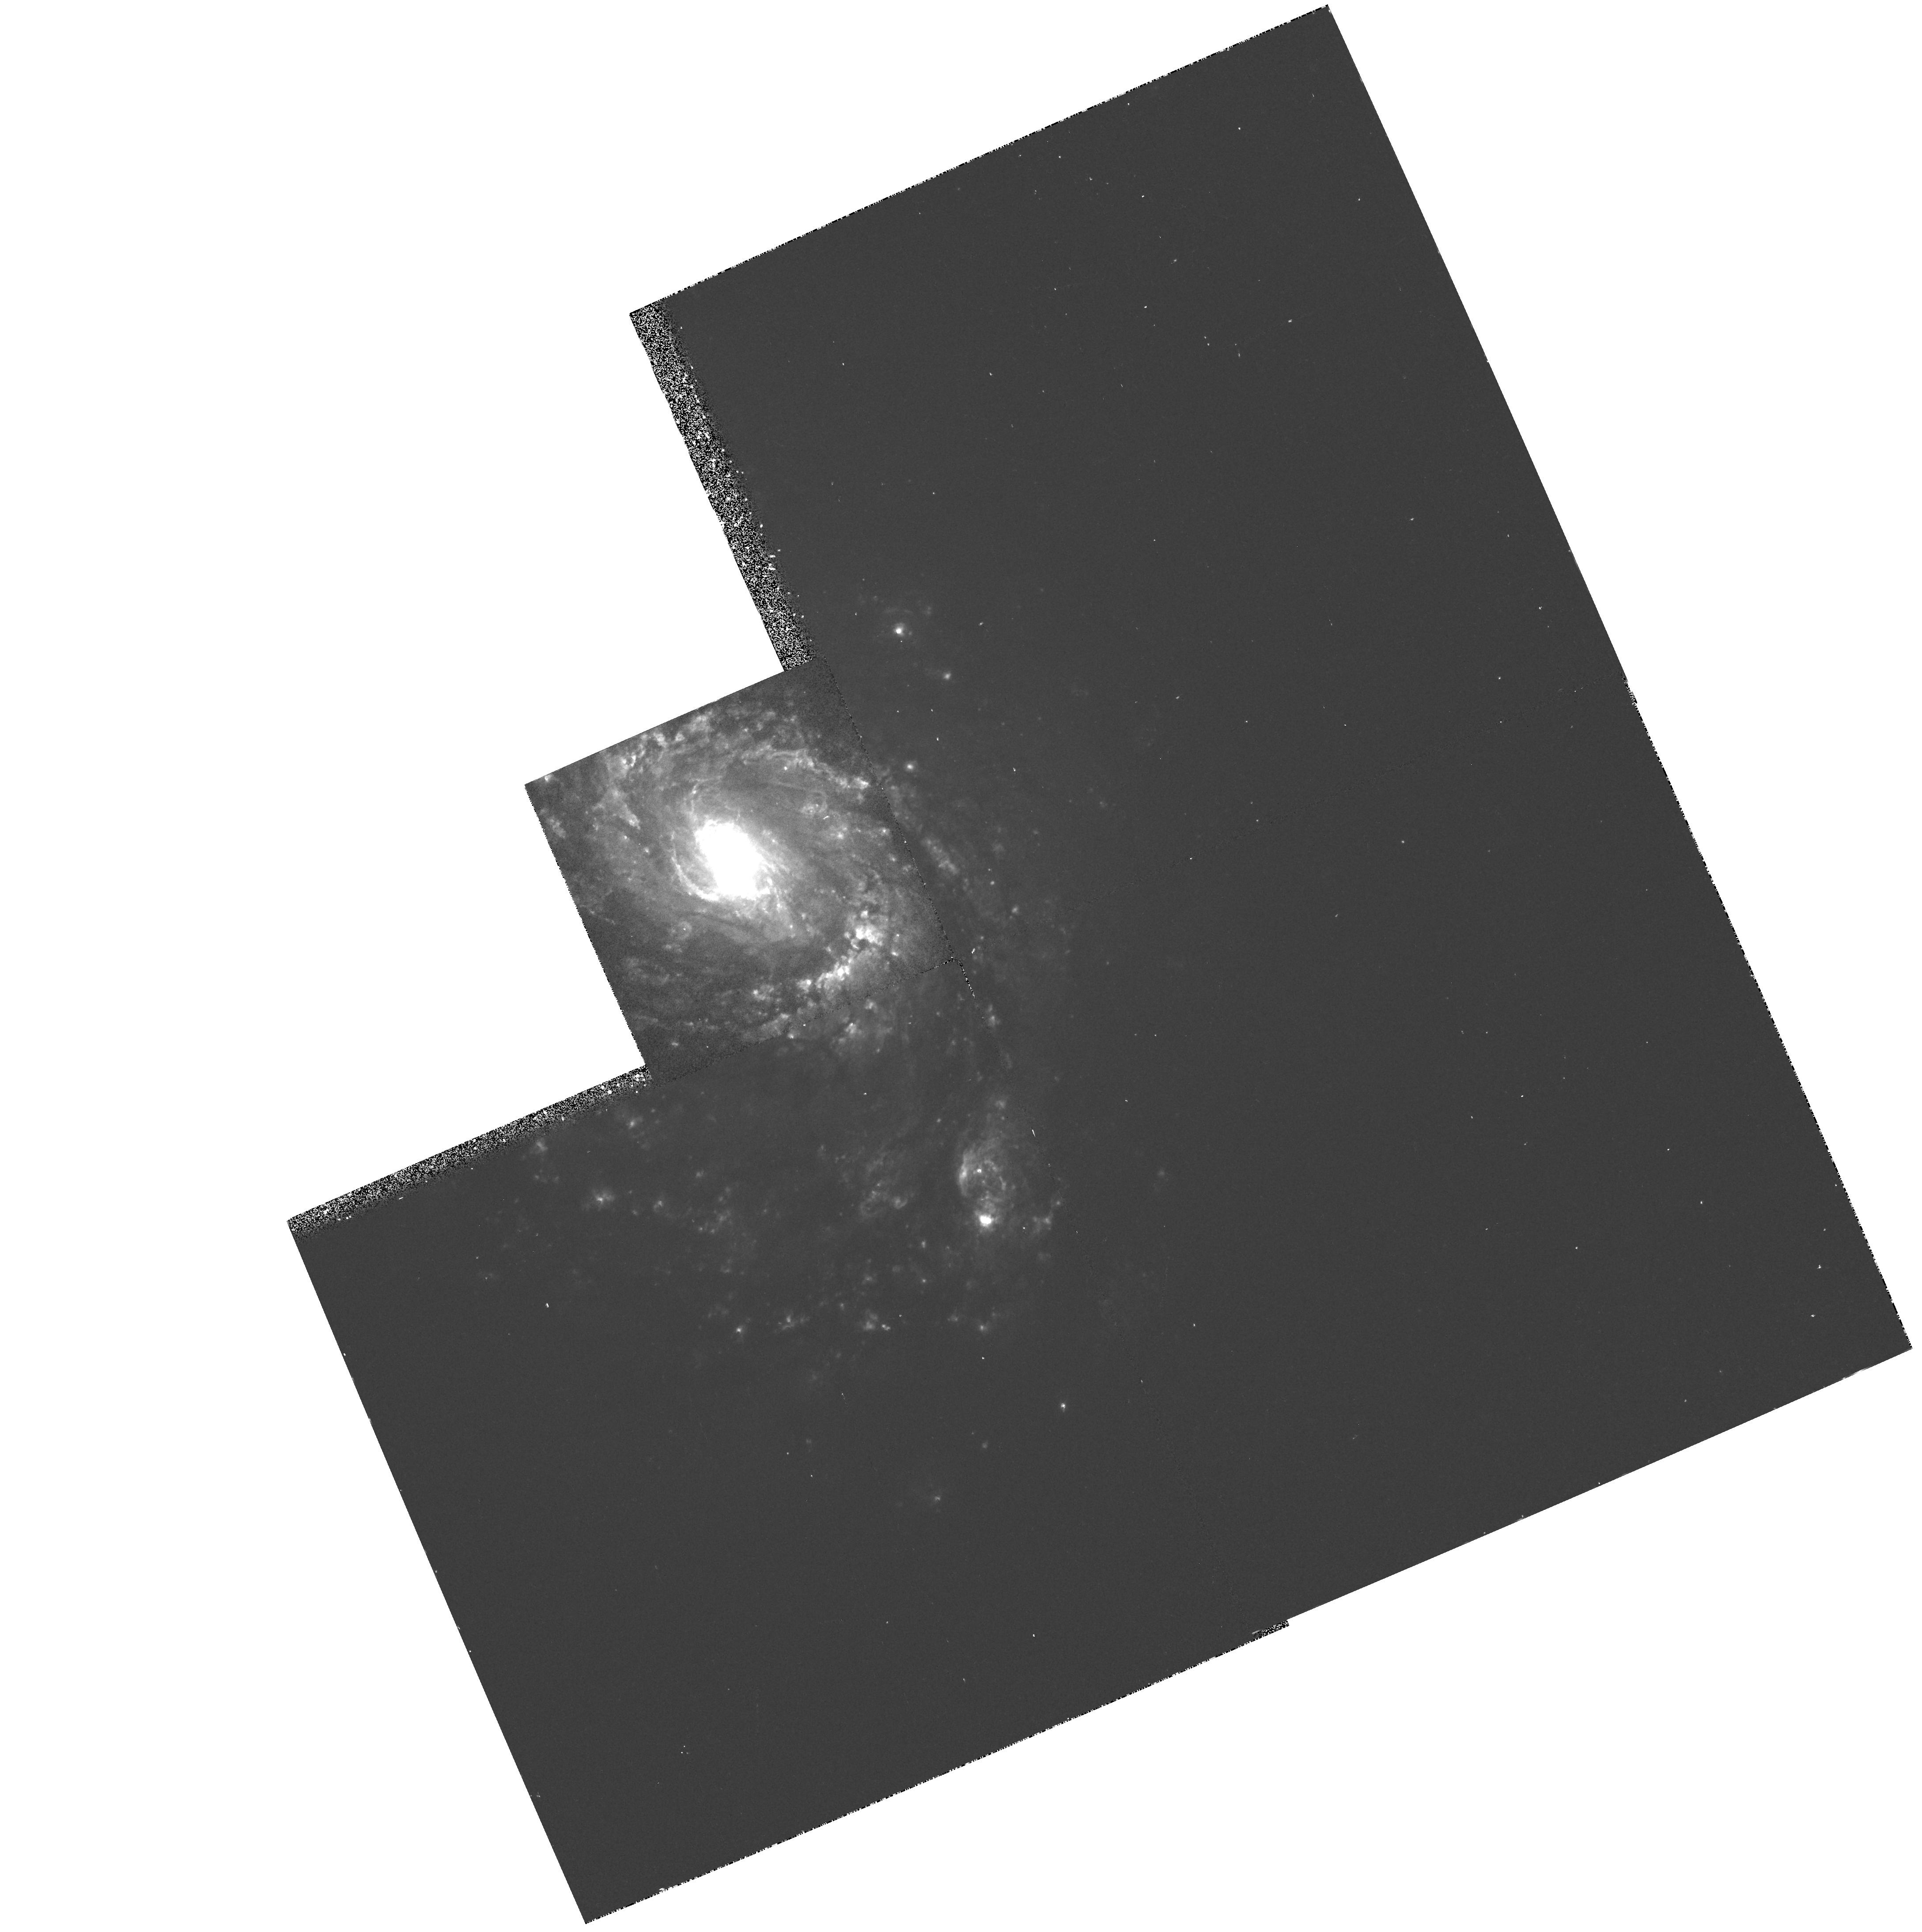
Target: NGC1068
Instrument: WFPC2/PC
Filter: F658N
Exposure: 15 min
Observation ID: hst_5754_01_wfpc2_pc_f658n_u2m301

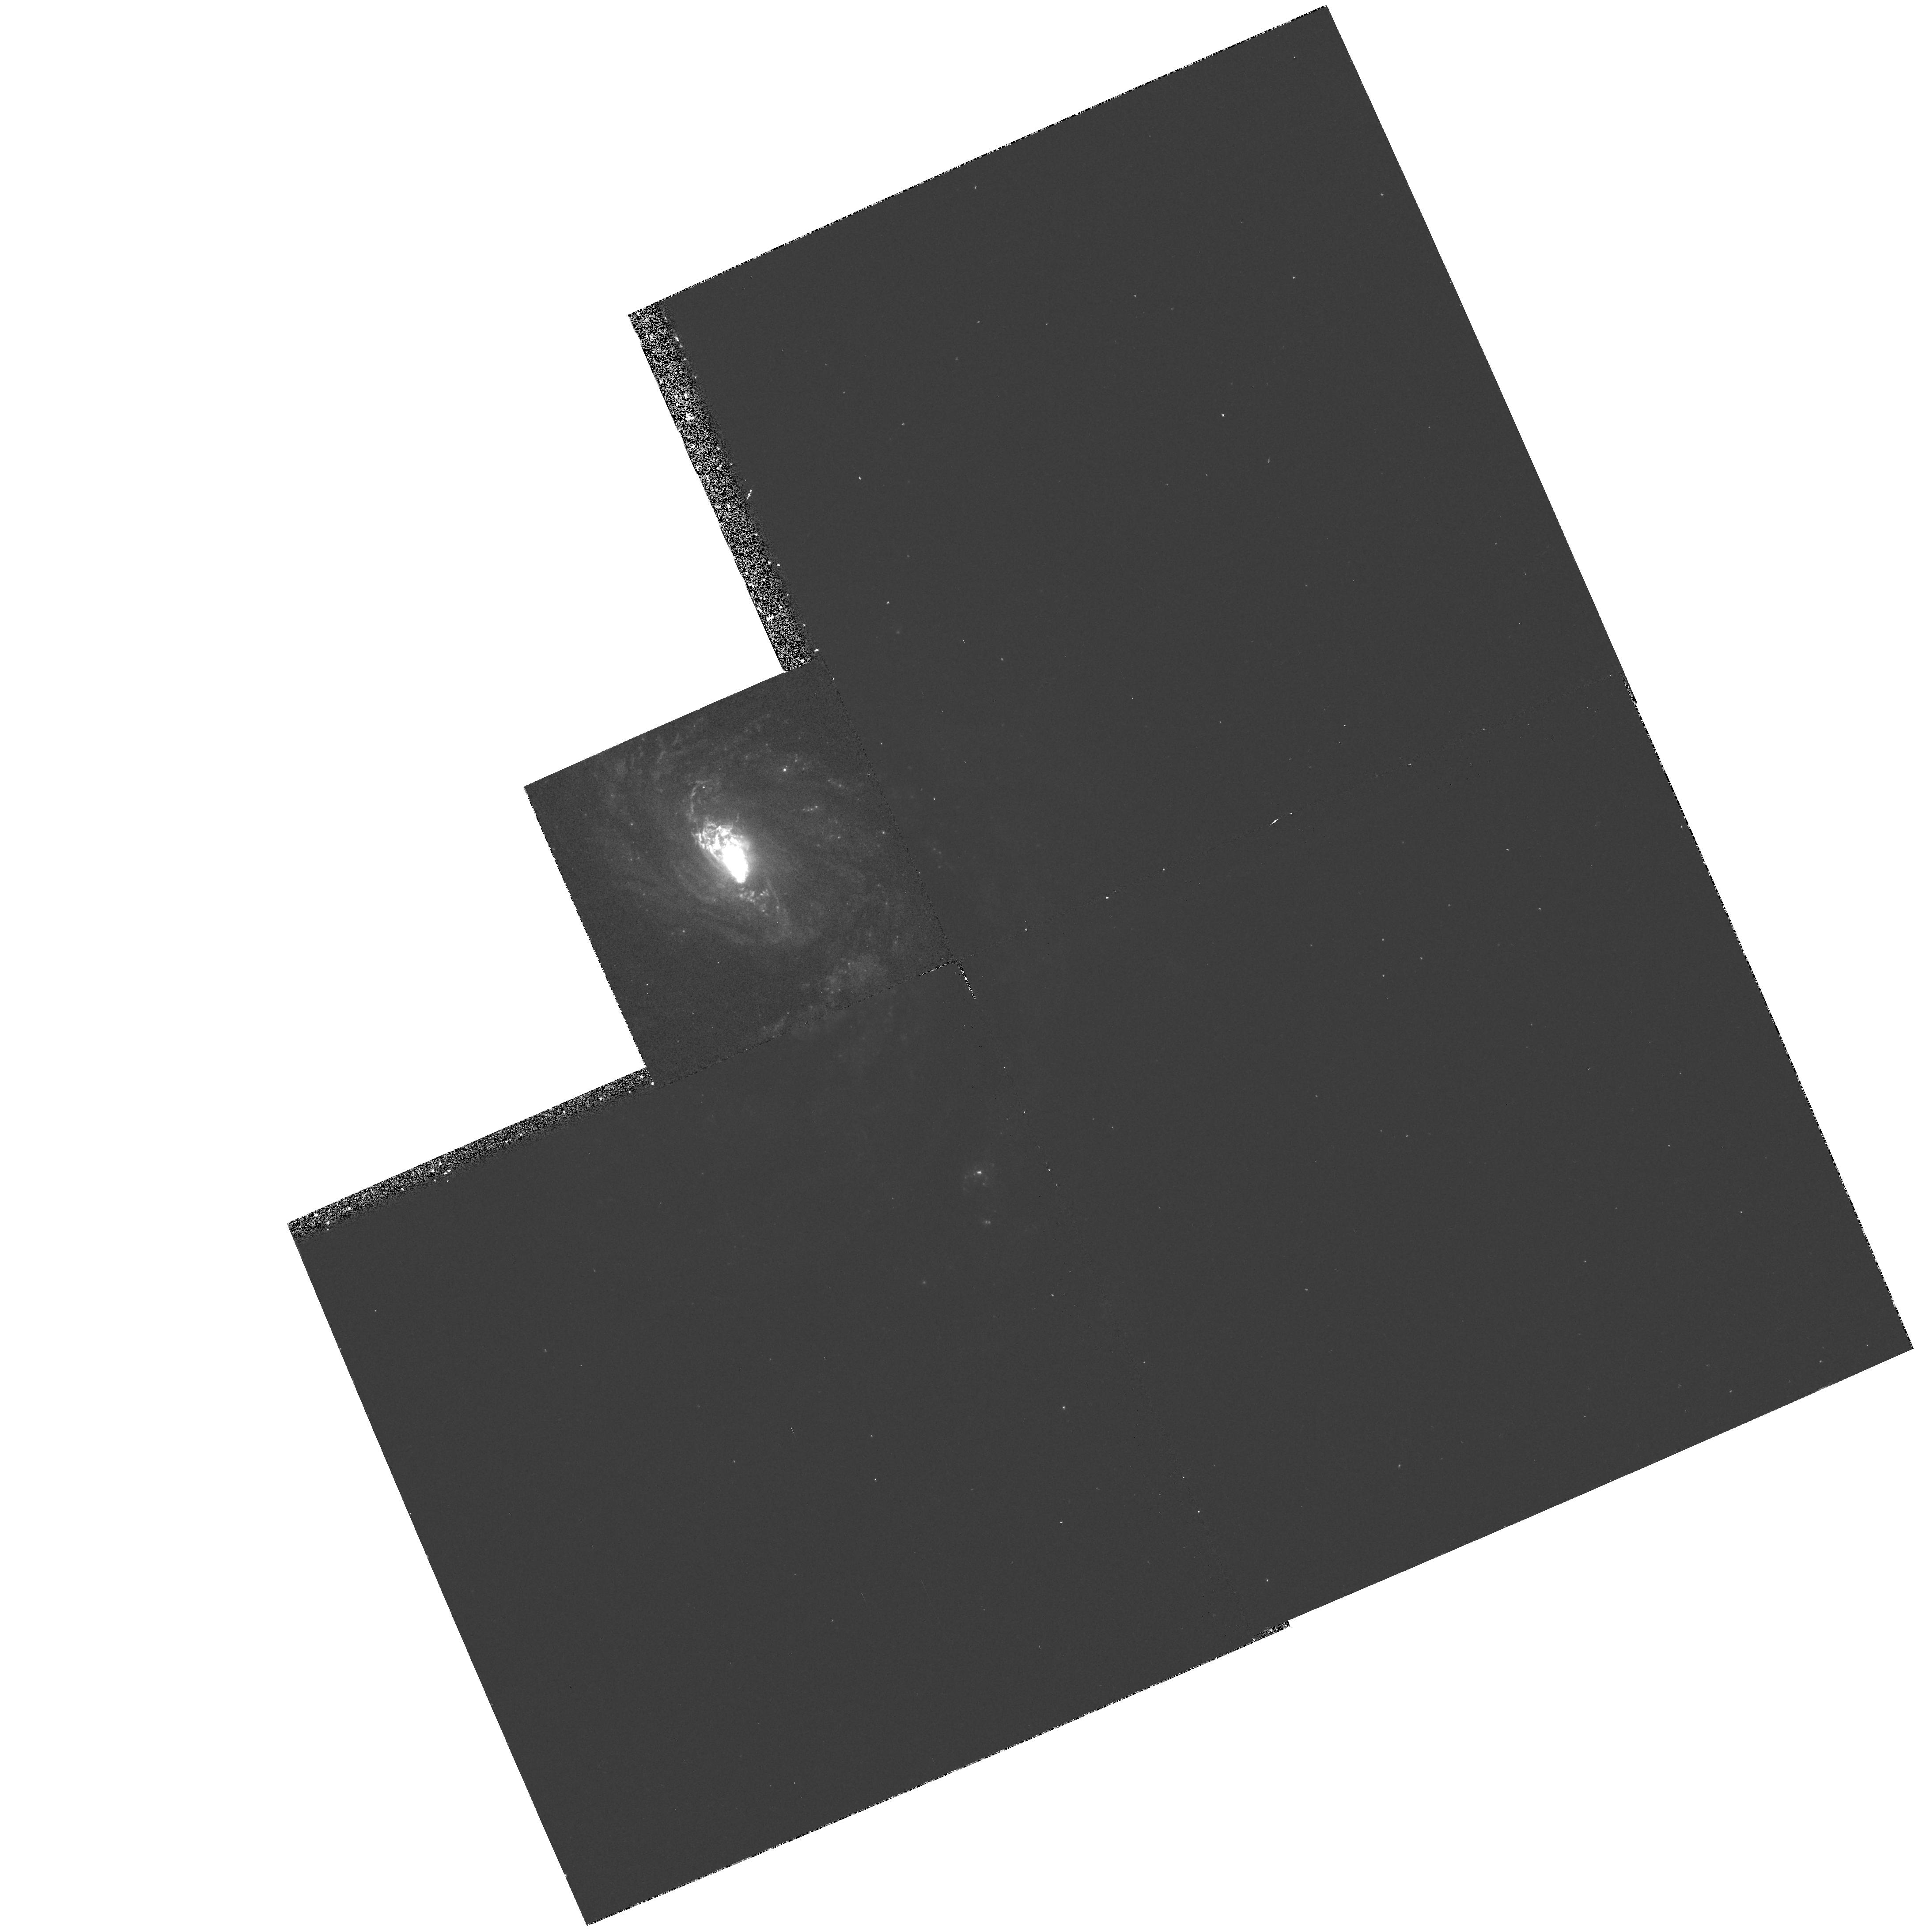
Target: NGC1068
Instrument: WFPC2/PC
Filter: F502N
Exposure: 15 min
Observation ID: hst_5754_01_wfpc2_pc_f502n_u2m301

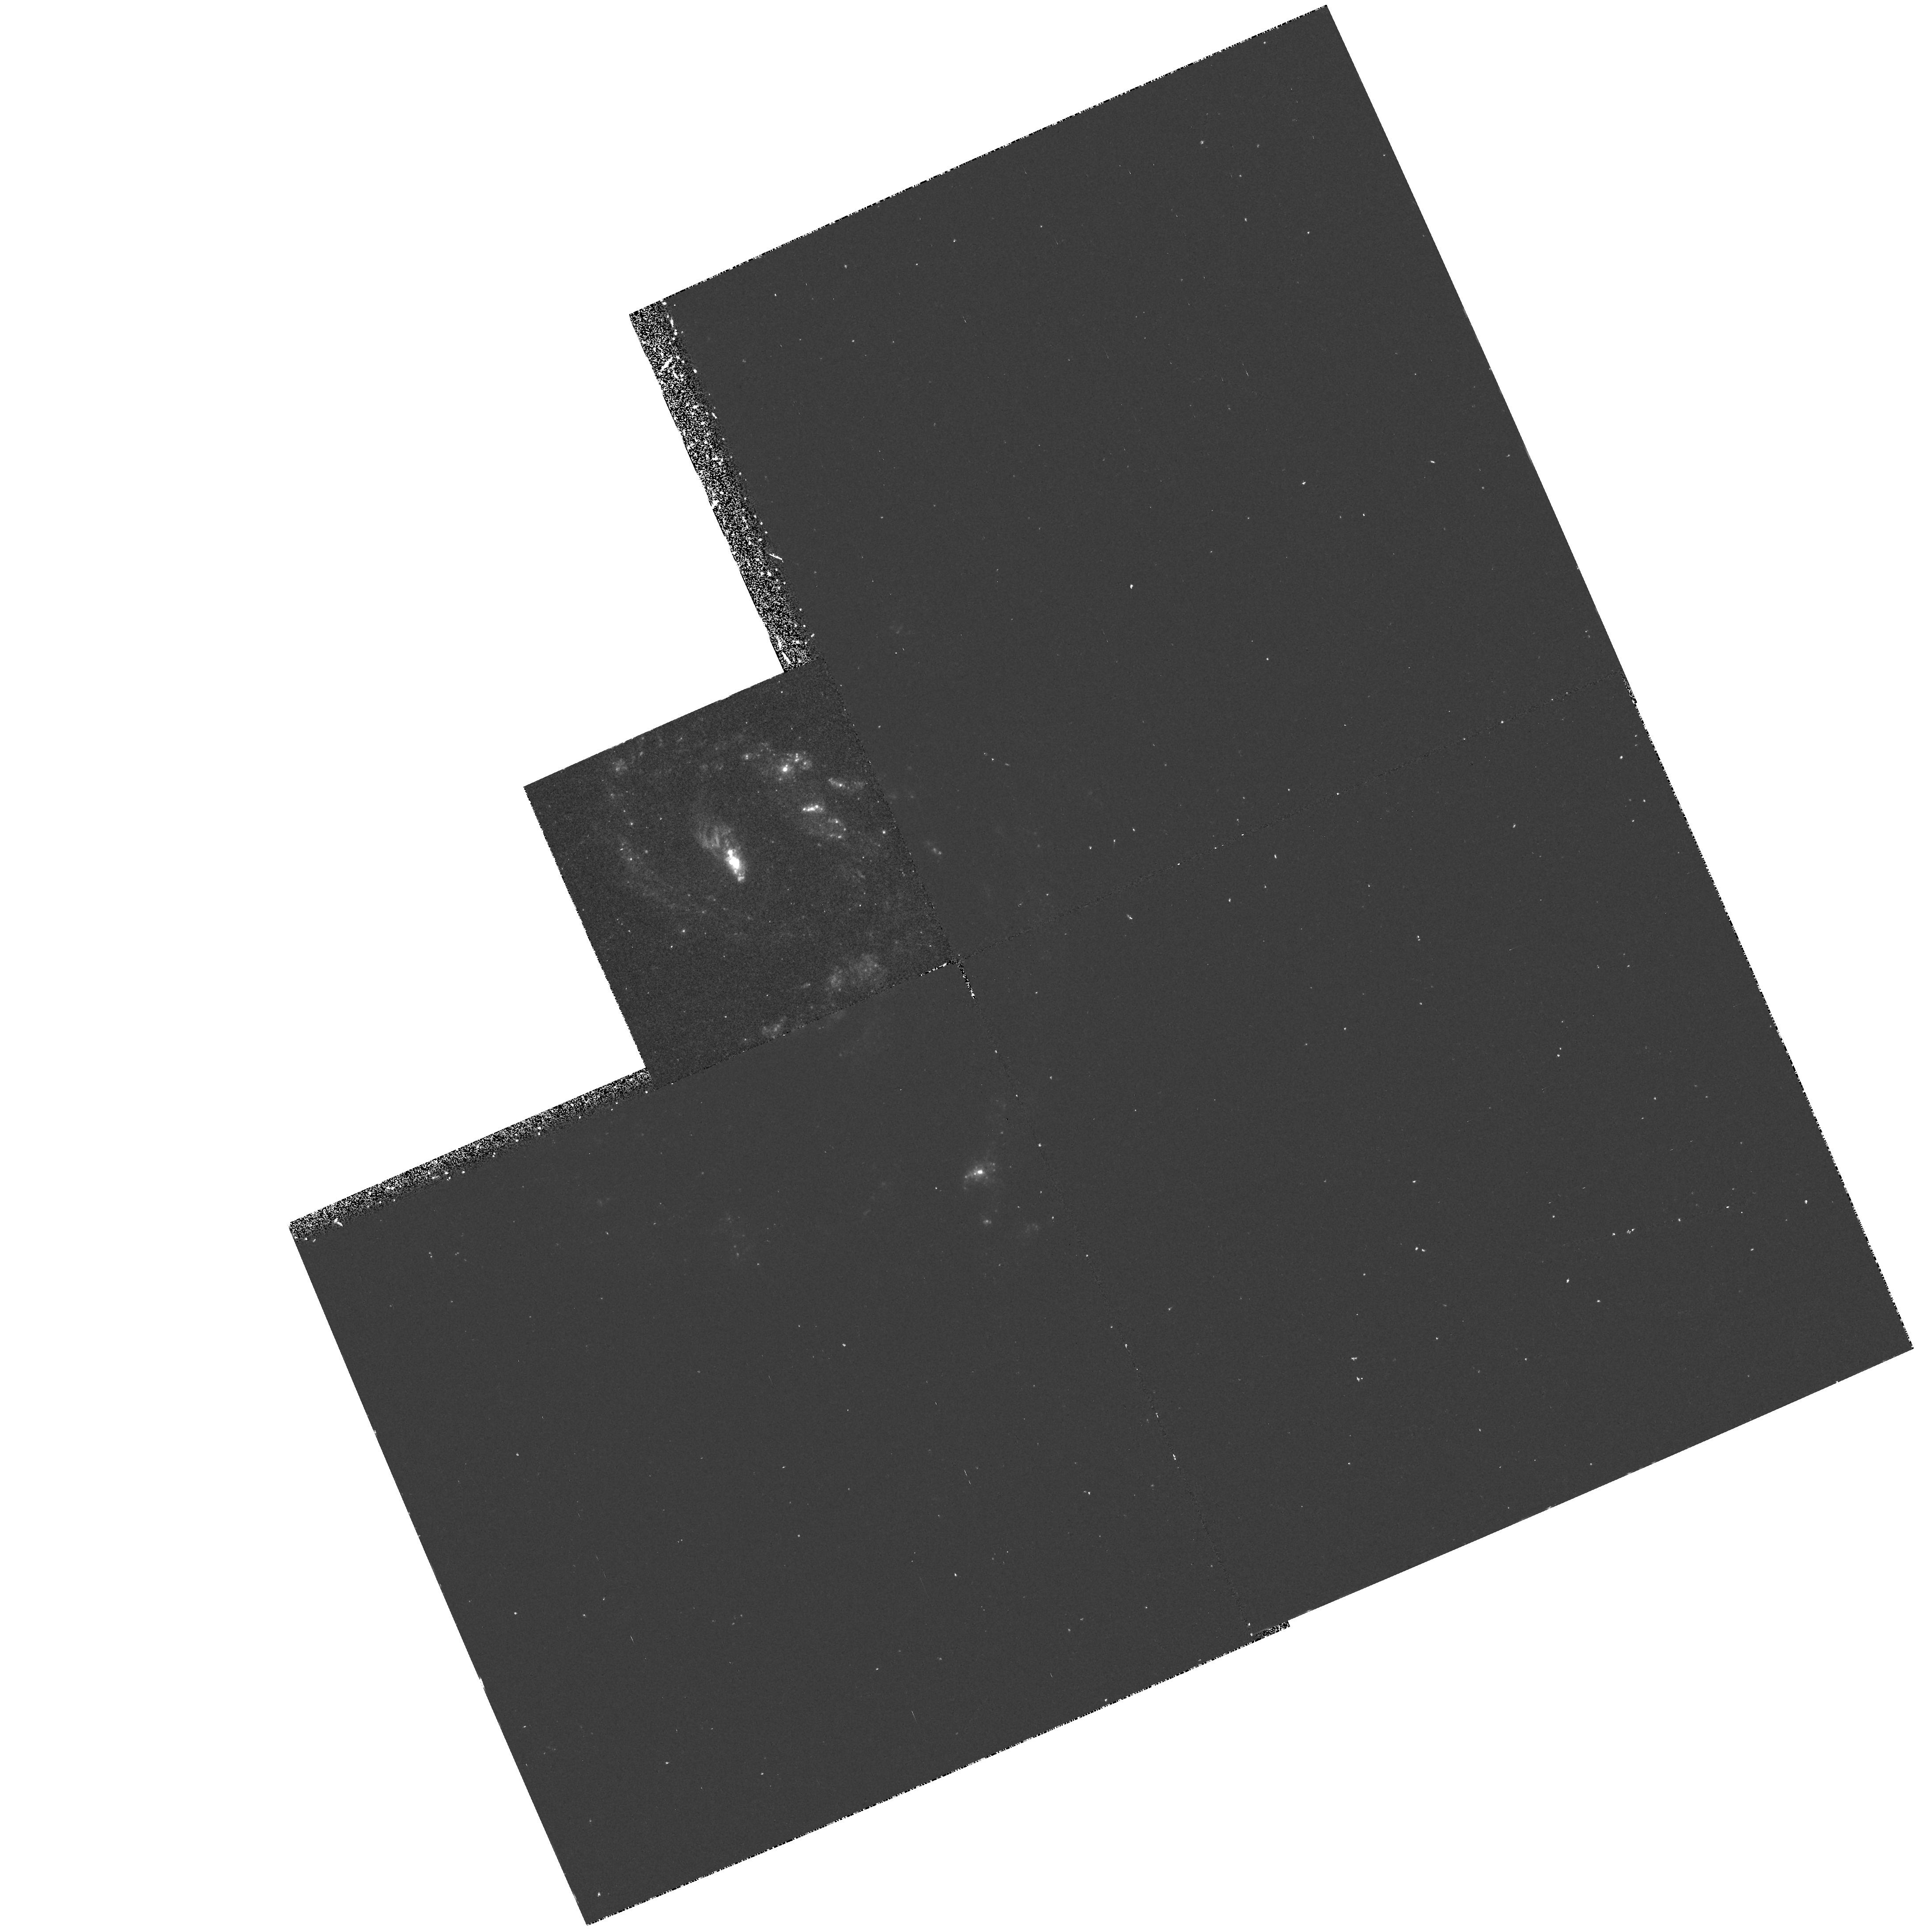
Target: NGC1068
Instrument: WFPC2/PC
Filter: F218W
Exposure: 40 min
Observation ID: hst_5754_01_wfpc2_pc_f218w_u2m301

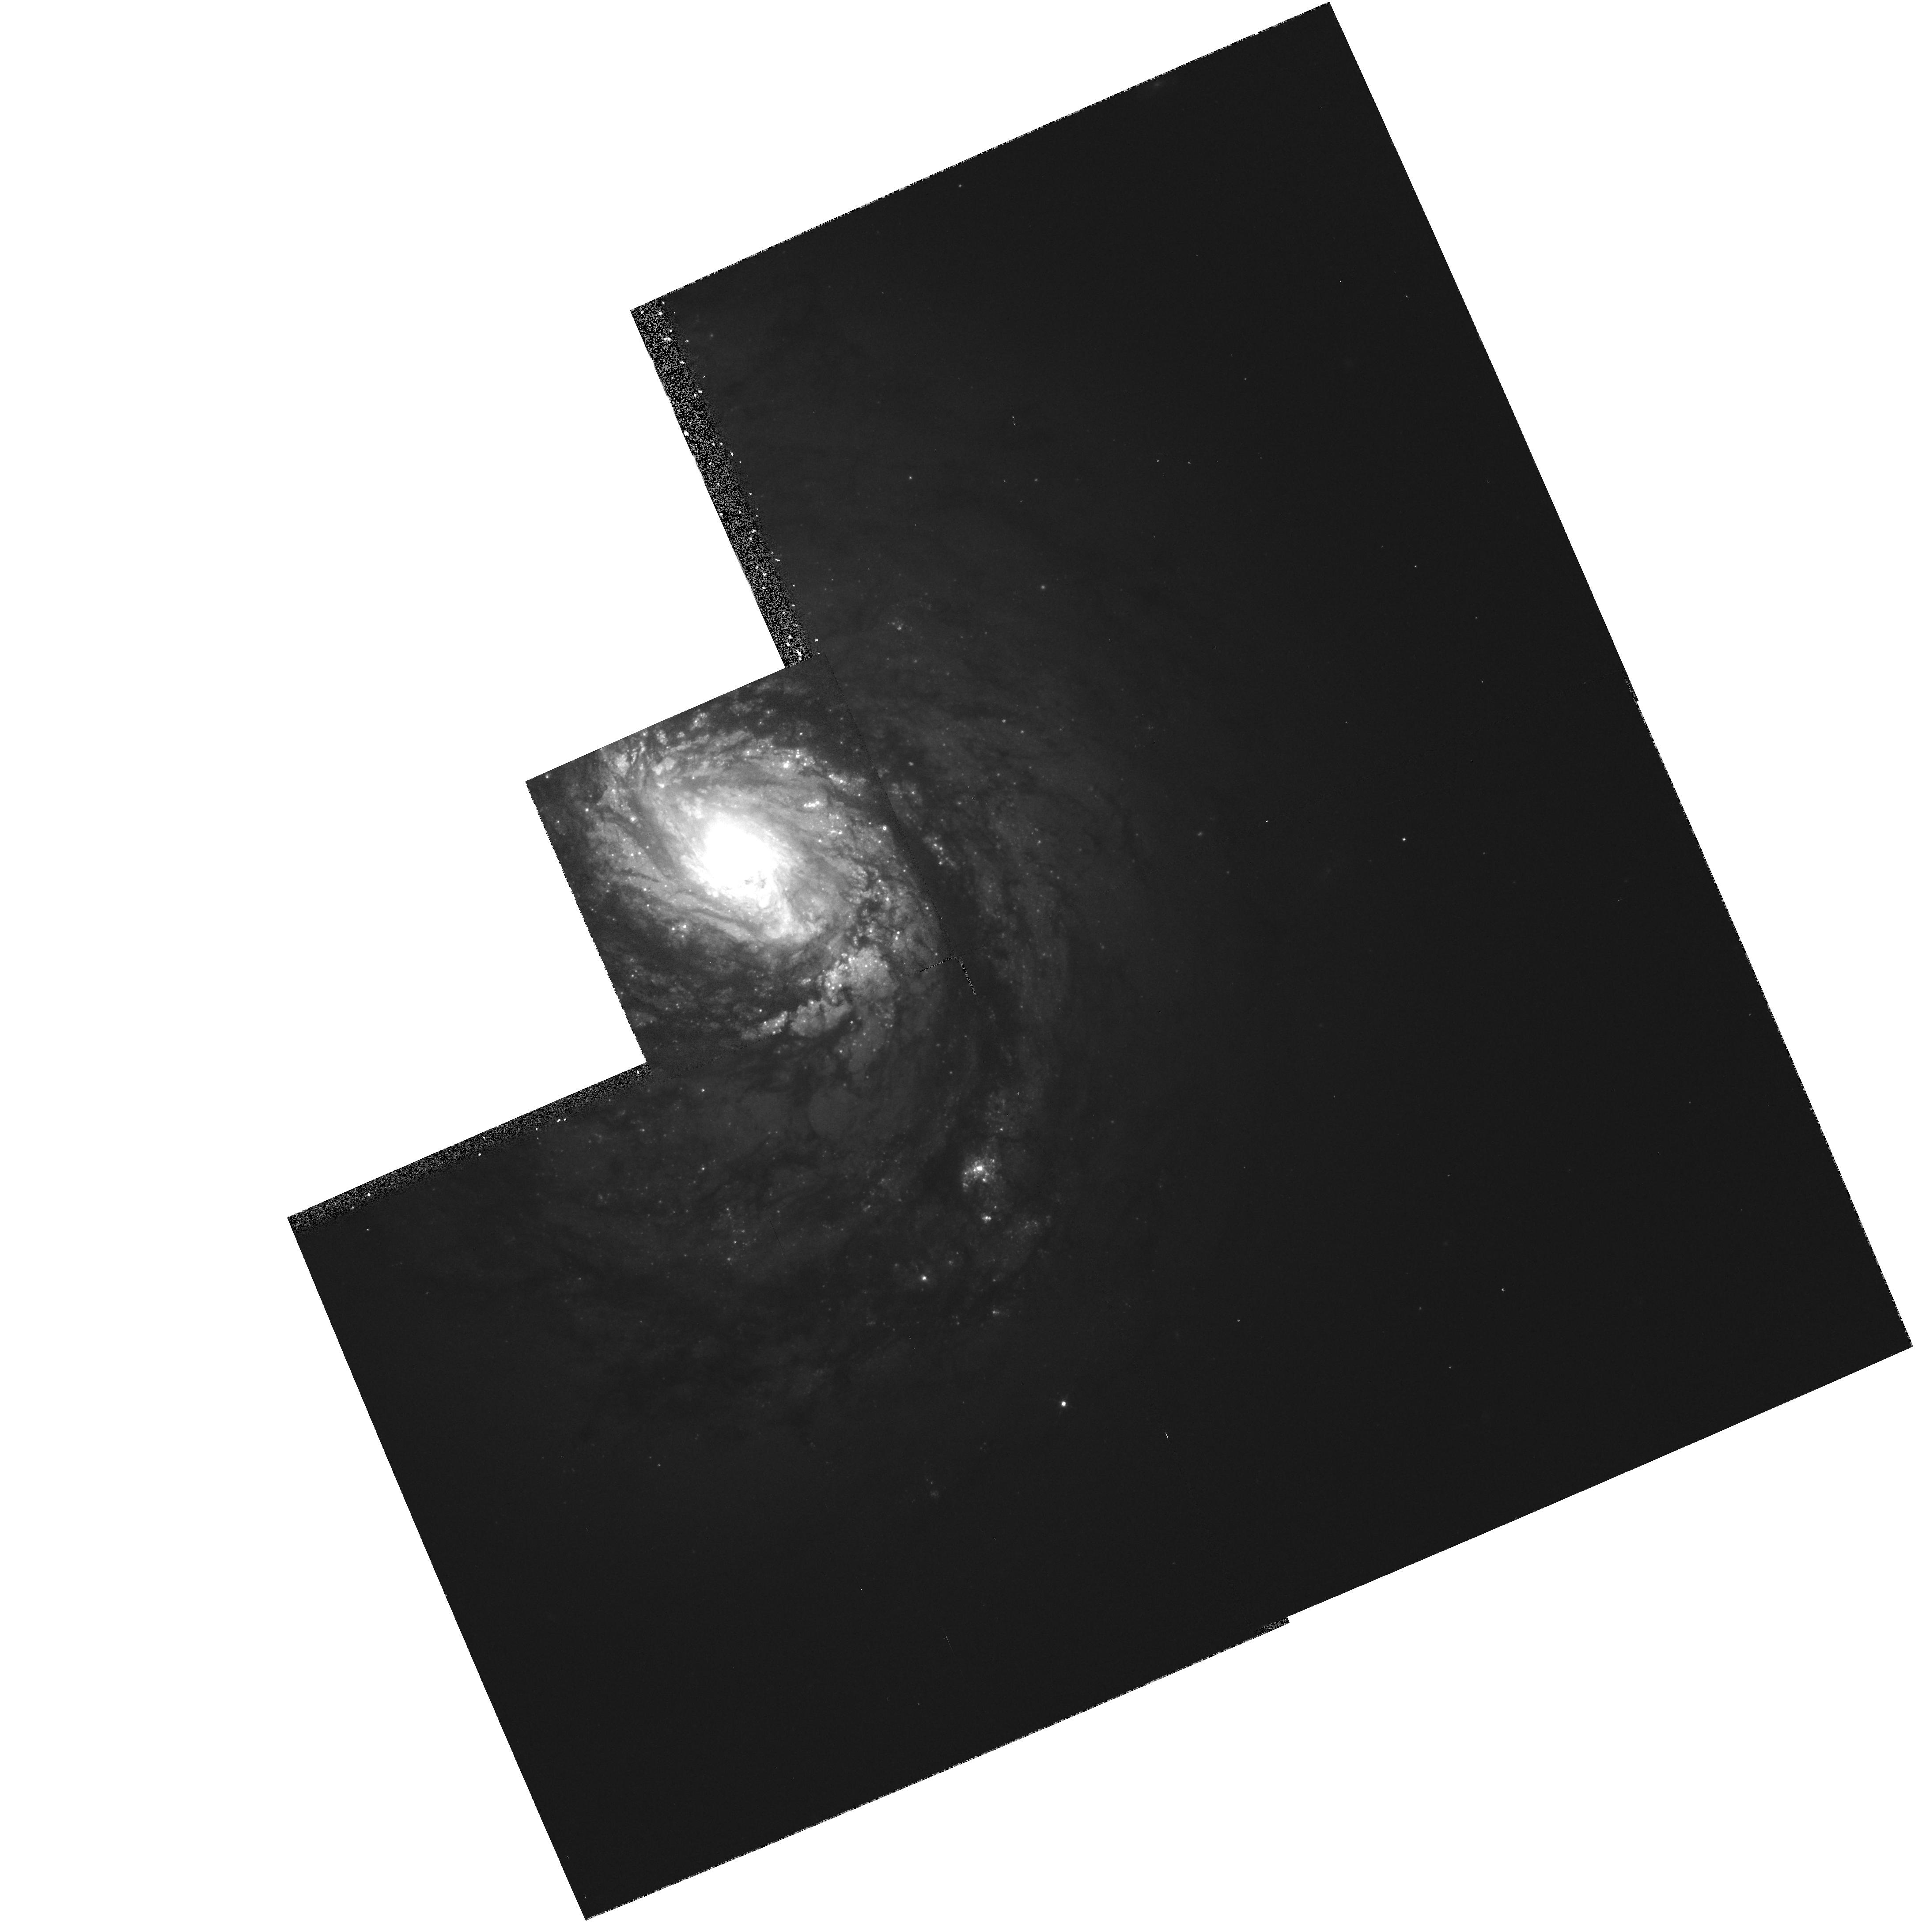
Target: NGC1068
Instrument: WFPC2/PC
Filter: F547M
Exposure: 7 min
Observation ID: hst_5754_01_wfpc2_pc_f547m_u2m301

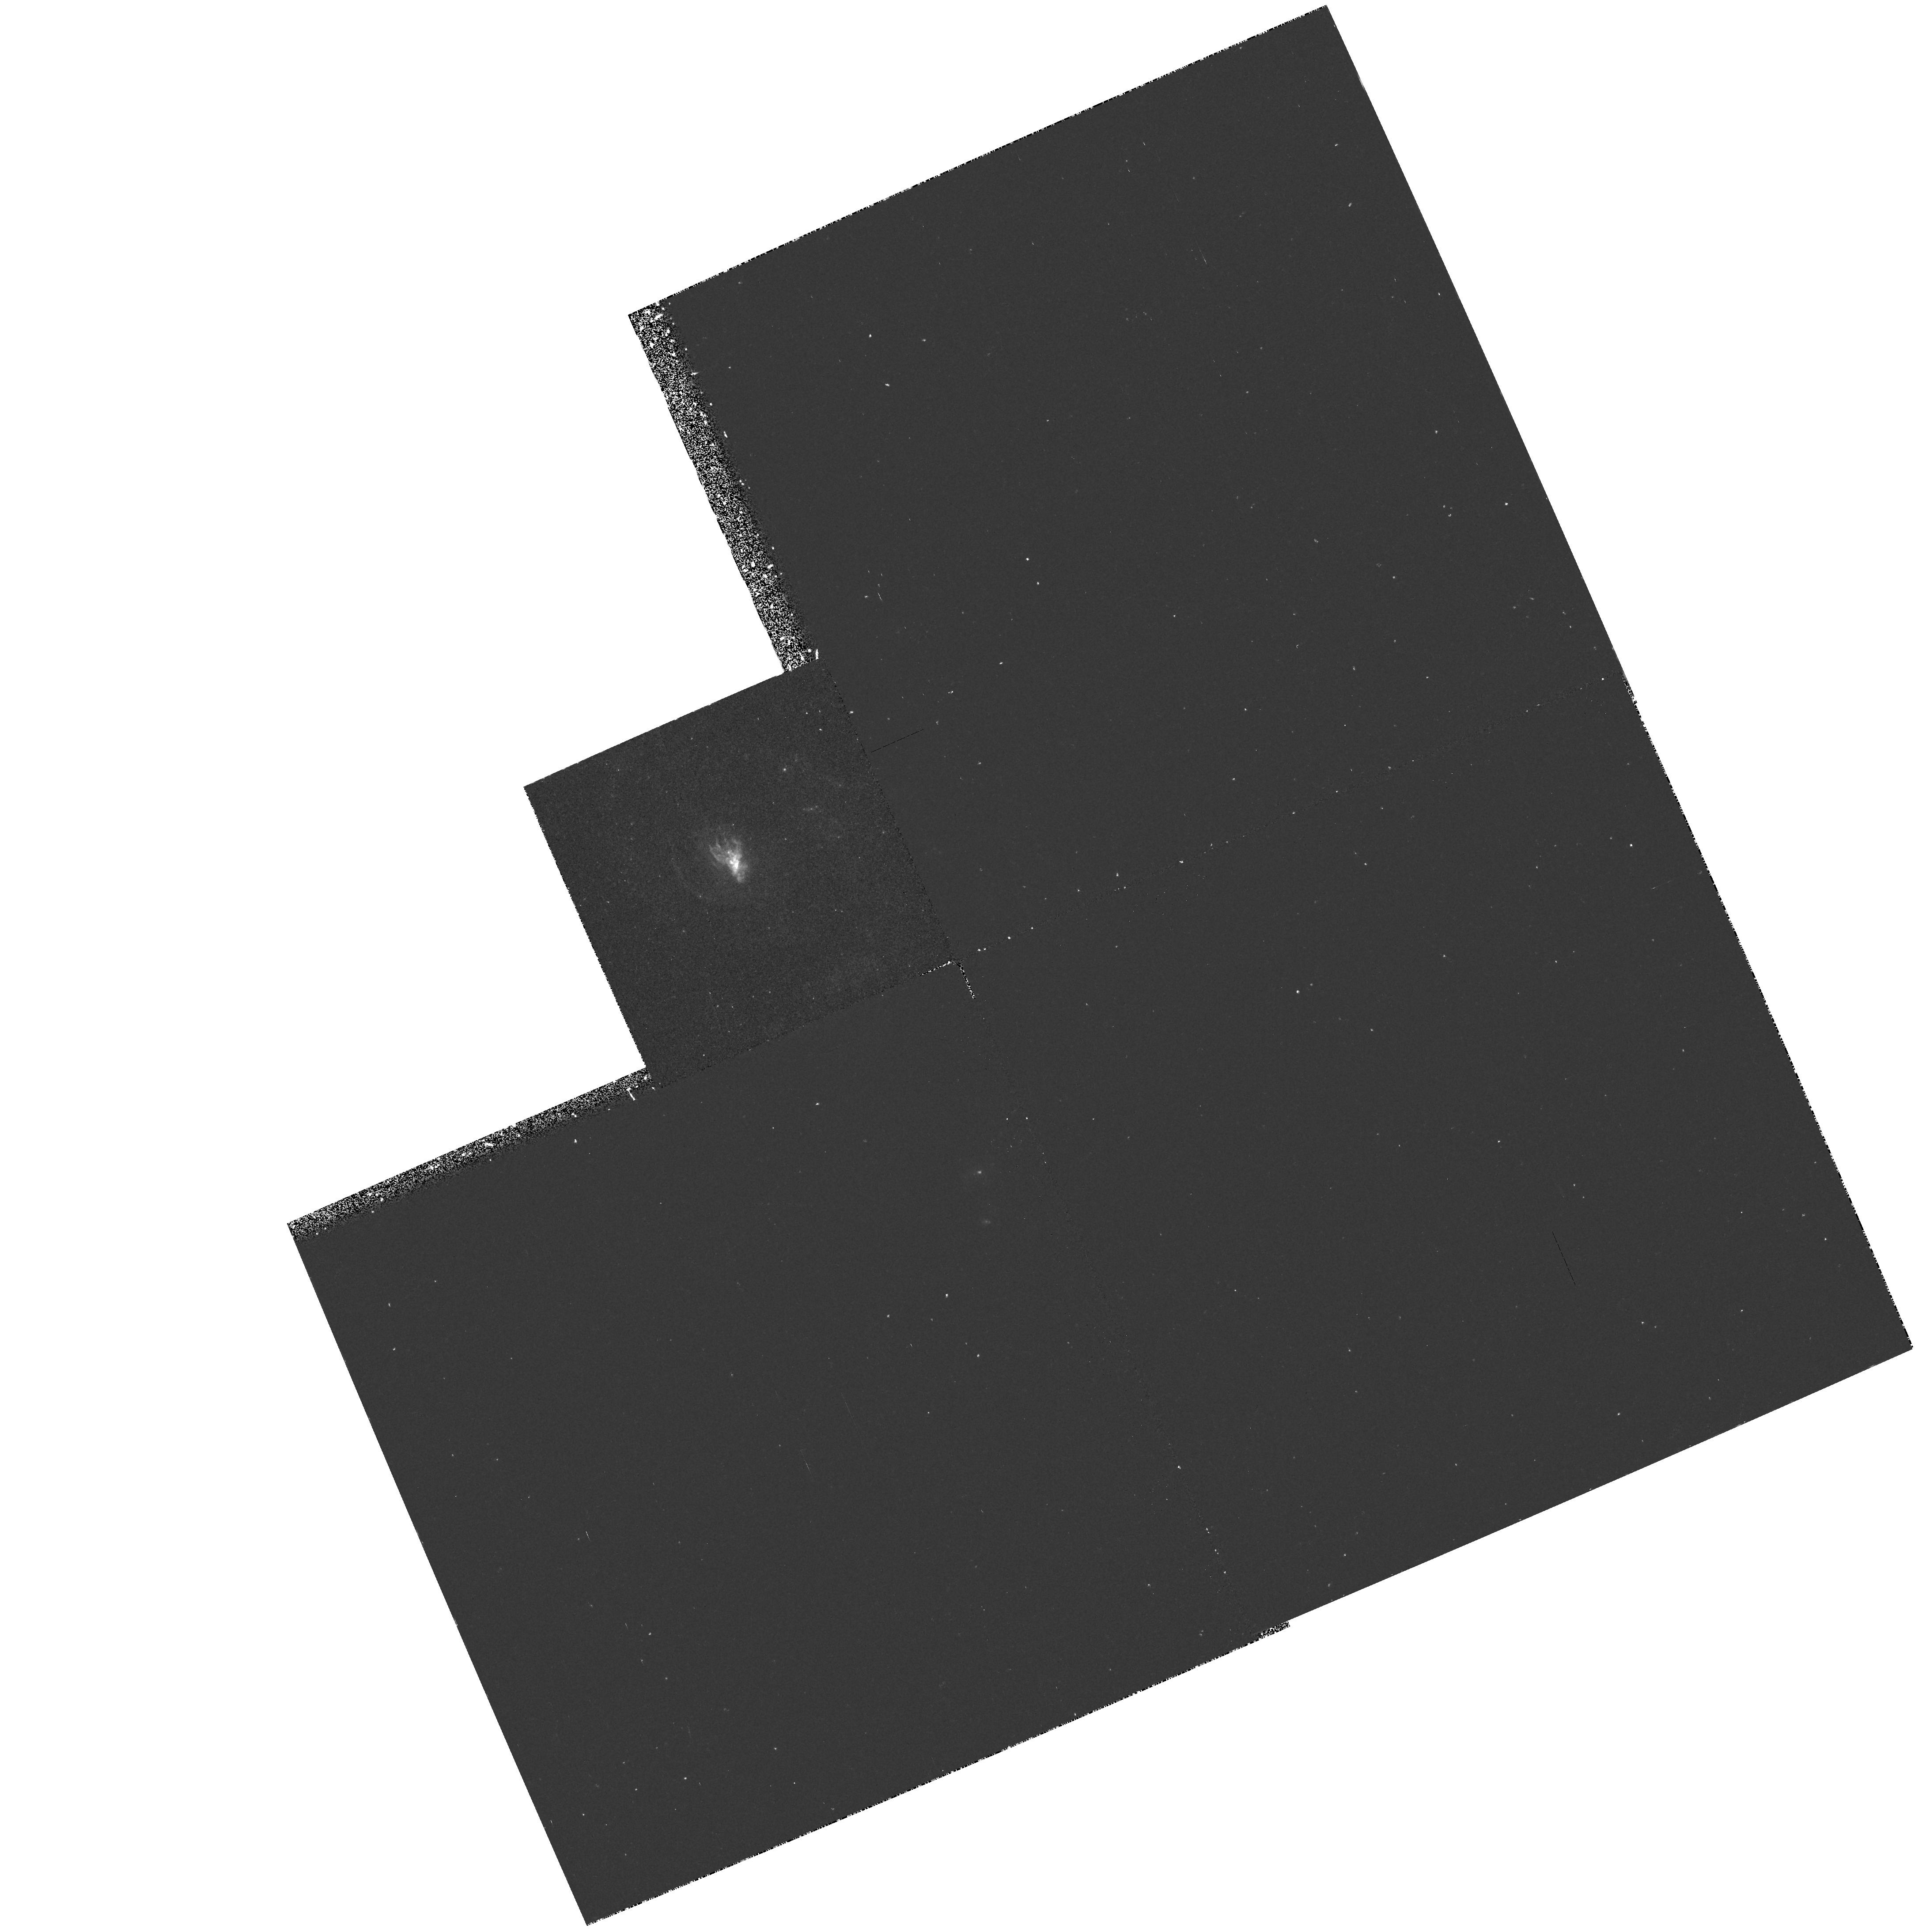
Target: NGC1068
Instrument: WFPC2/PC
Filter: F375N
Exposure: 30 min
Observation ID: hst_5754_01_wfpc2_pc_f375n_u2m301

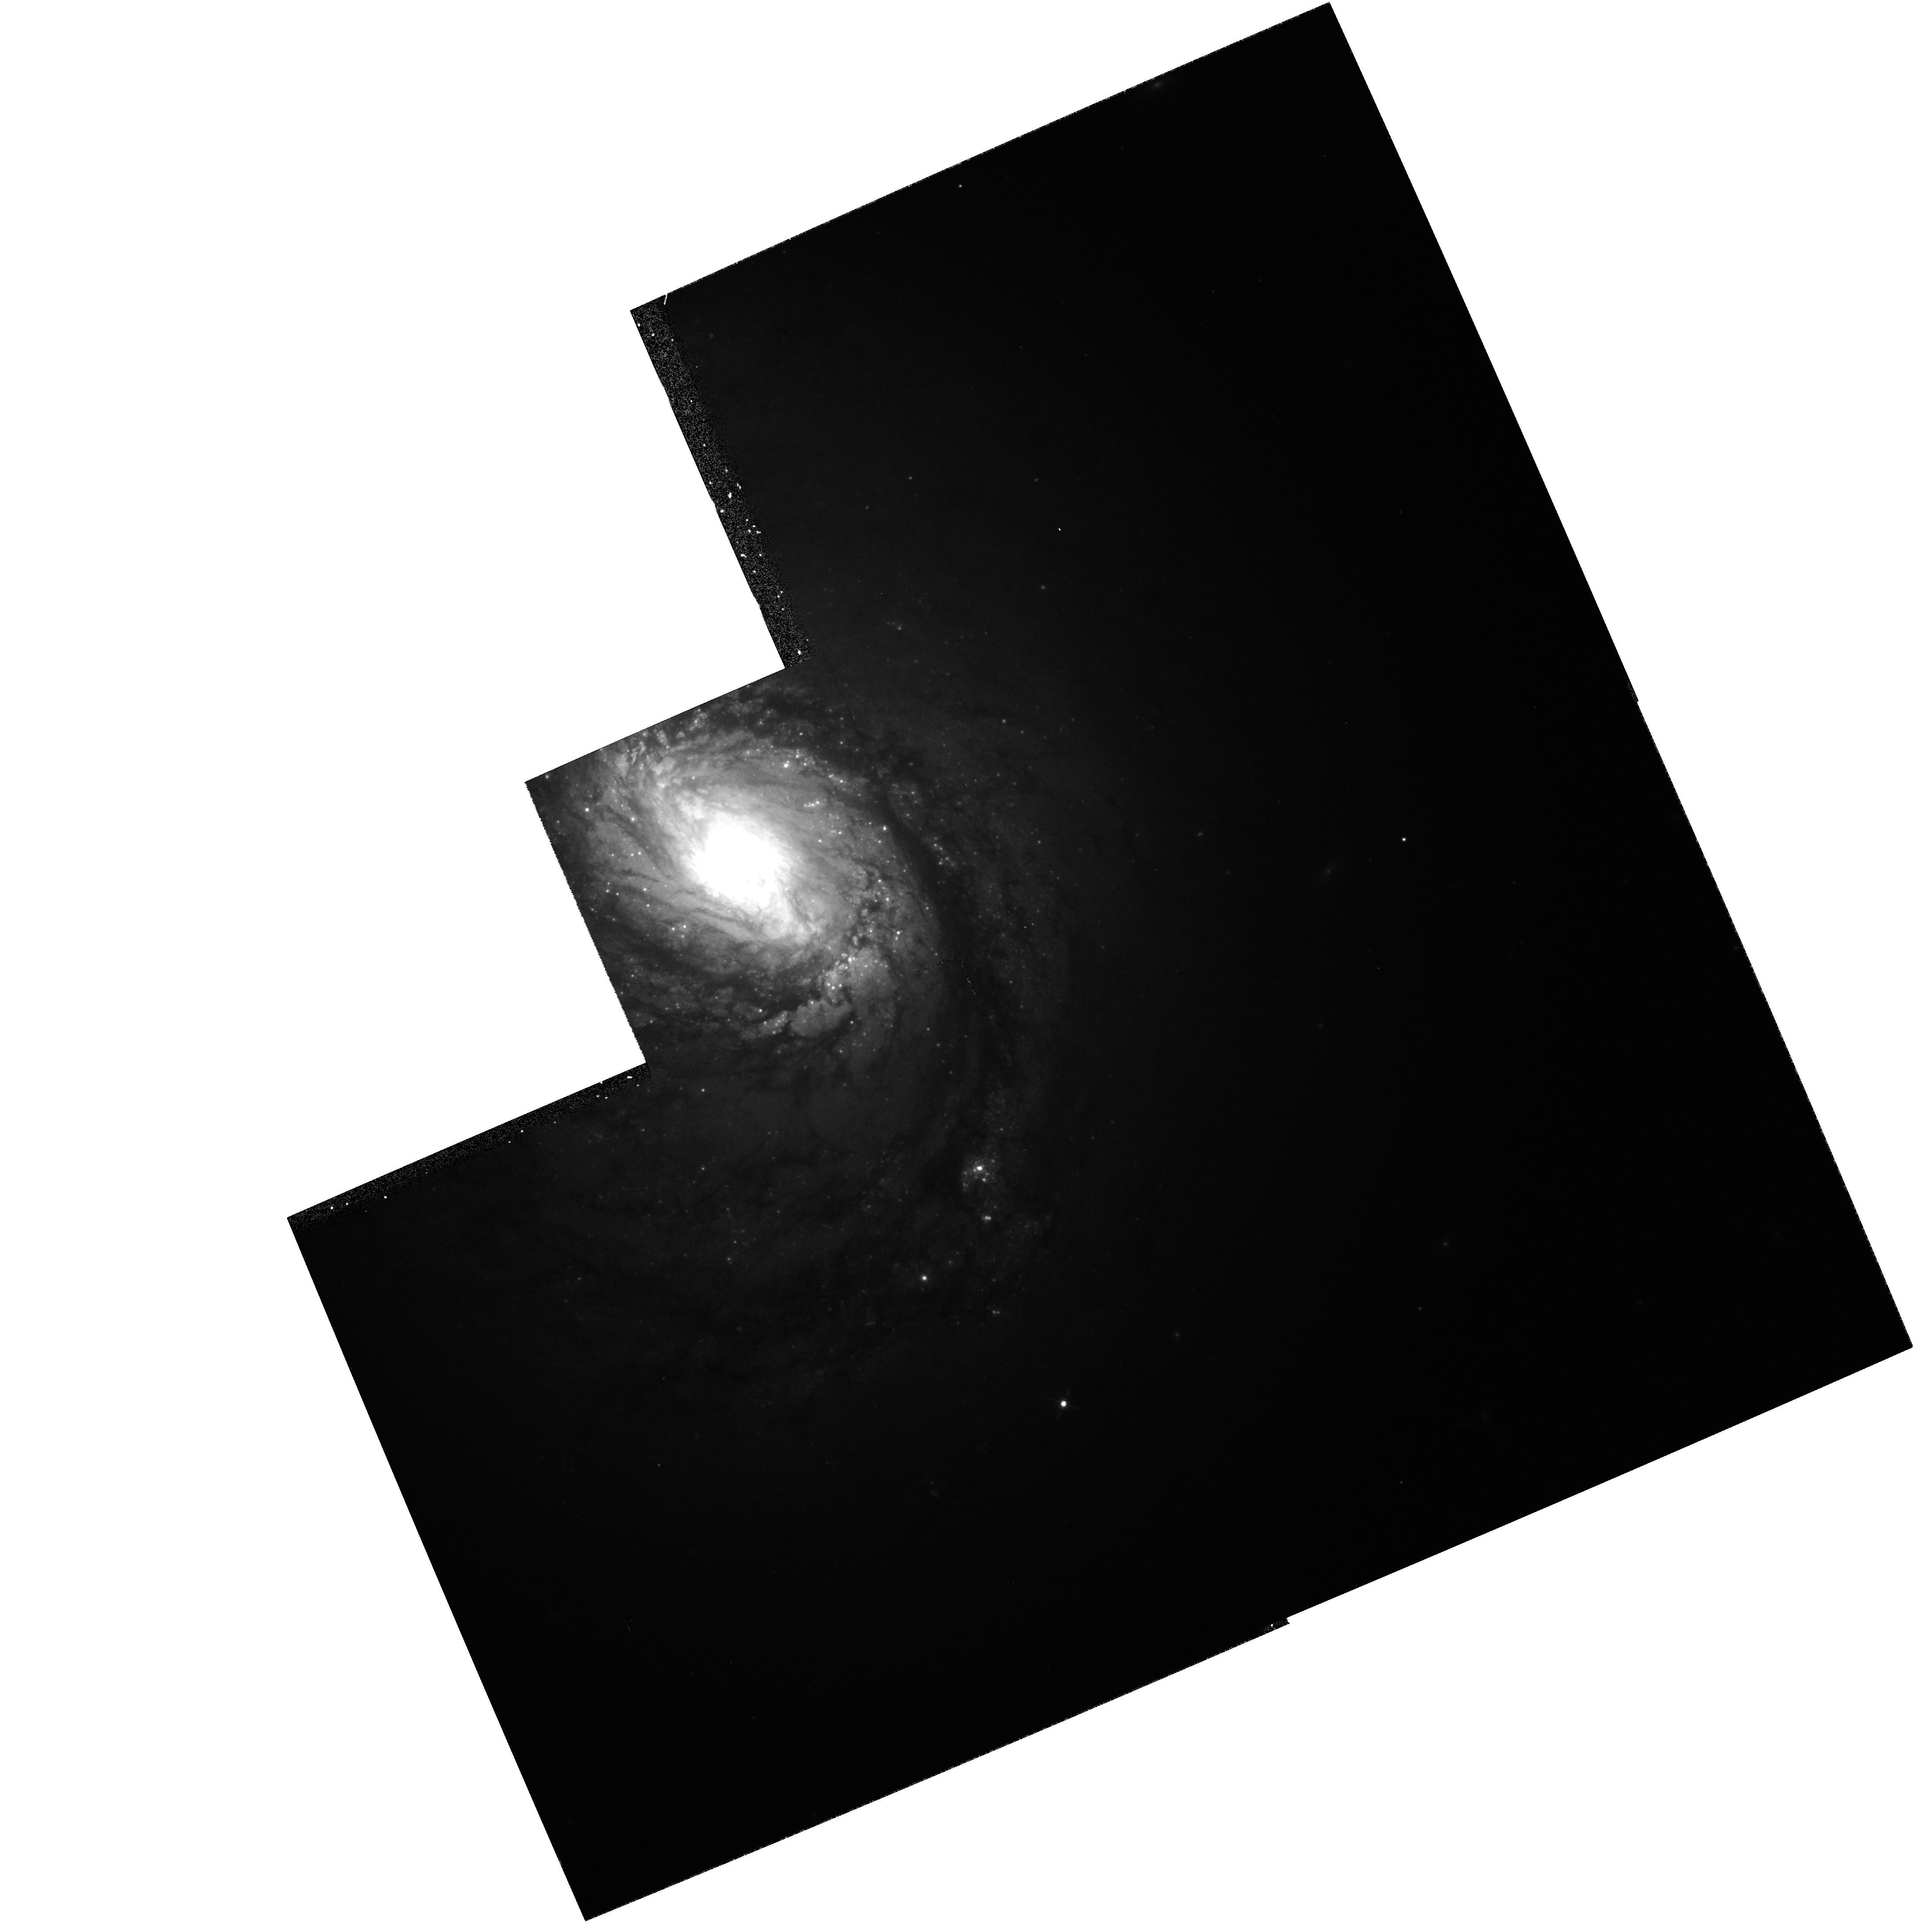
Target: NGC1068
Instrument: WFPC2/PC
Filter: F791W
Exposure: 7 min
Observation ID: hst_5754_01_wfpc2_pc_f791w_u2m301

IMAGING AND SPECTROPHOTOMETRY OF SEYFERT NUCLEI (FOS 14): - PART II CYCLE 4 OBSERVATIONS (PI: Ford, Holland)

WF/PC narrow band images will be used to isolate clouds near the nucleus and to look for organized structure such as disks, bubbles, and jets. FOS spectrophotometry from 1200A to 7000A will be used to establish density, temperature, chemical composition, ionization mechanisms, and reddening in the emission regions near the nucleus. Line profiles and radial velocities will be used to investigate broadening mechanisms near the nucleus such as turbulence, gas flows, and rotation. Small aperture FOS spectra of the nuclei will be used to separate the broad line region from the narrow line region. The spectra will be used to investigate physical conditions and gas dynamics in the broad line region. Absorption lines in the nuclear spectra will be used to measure the amount and distribution of gas along the line of sight through the parent galaxy.